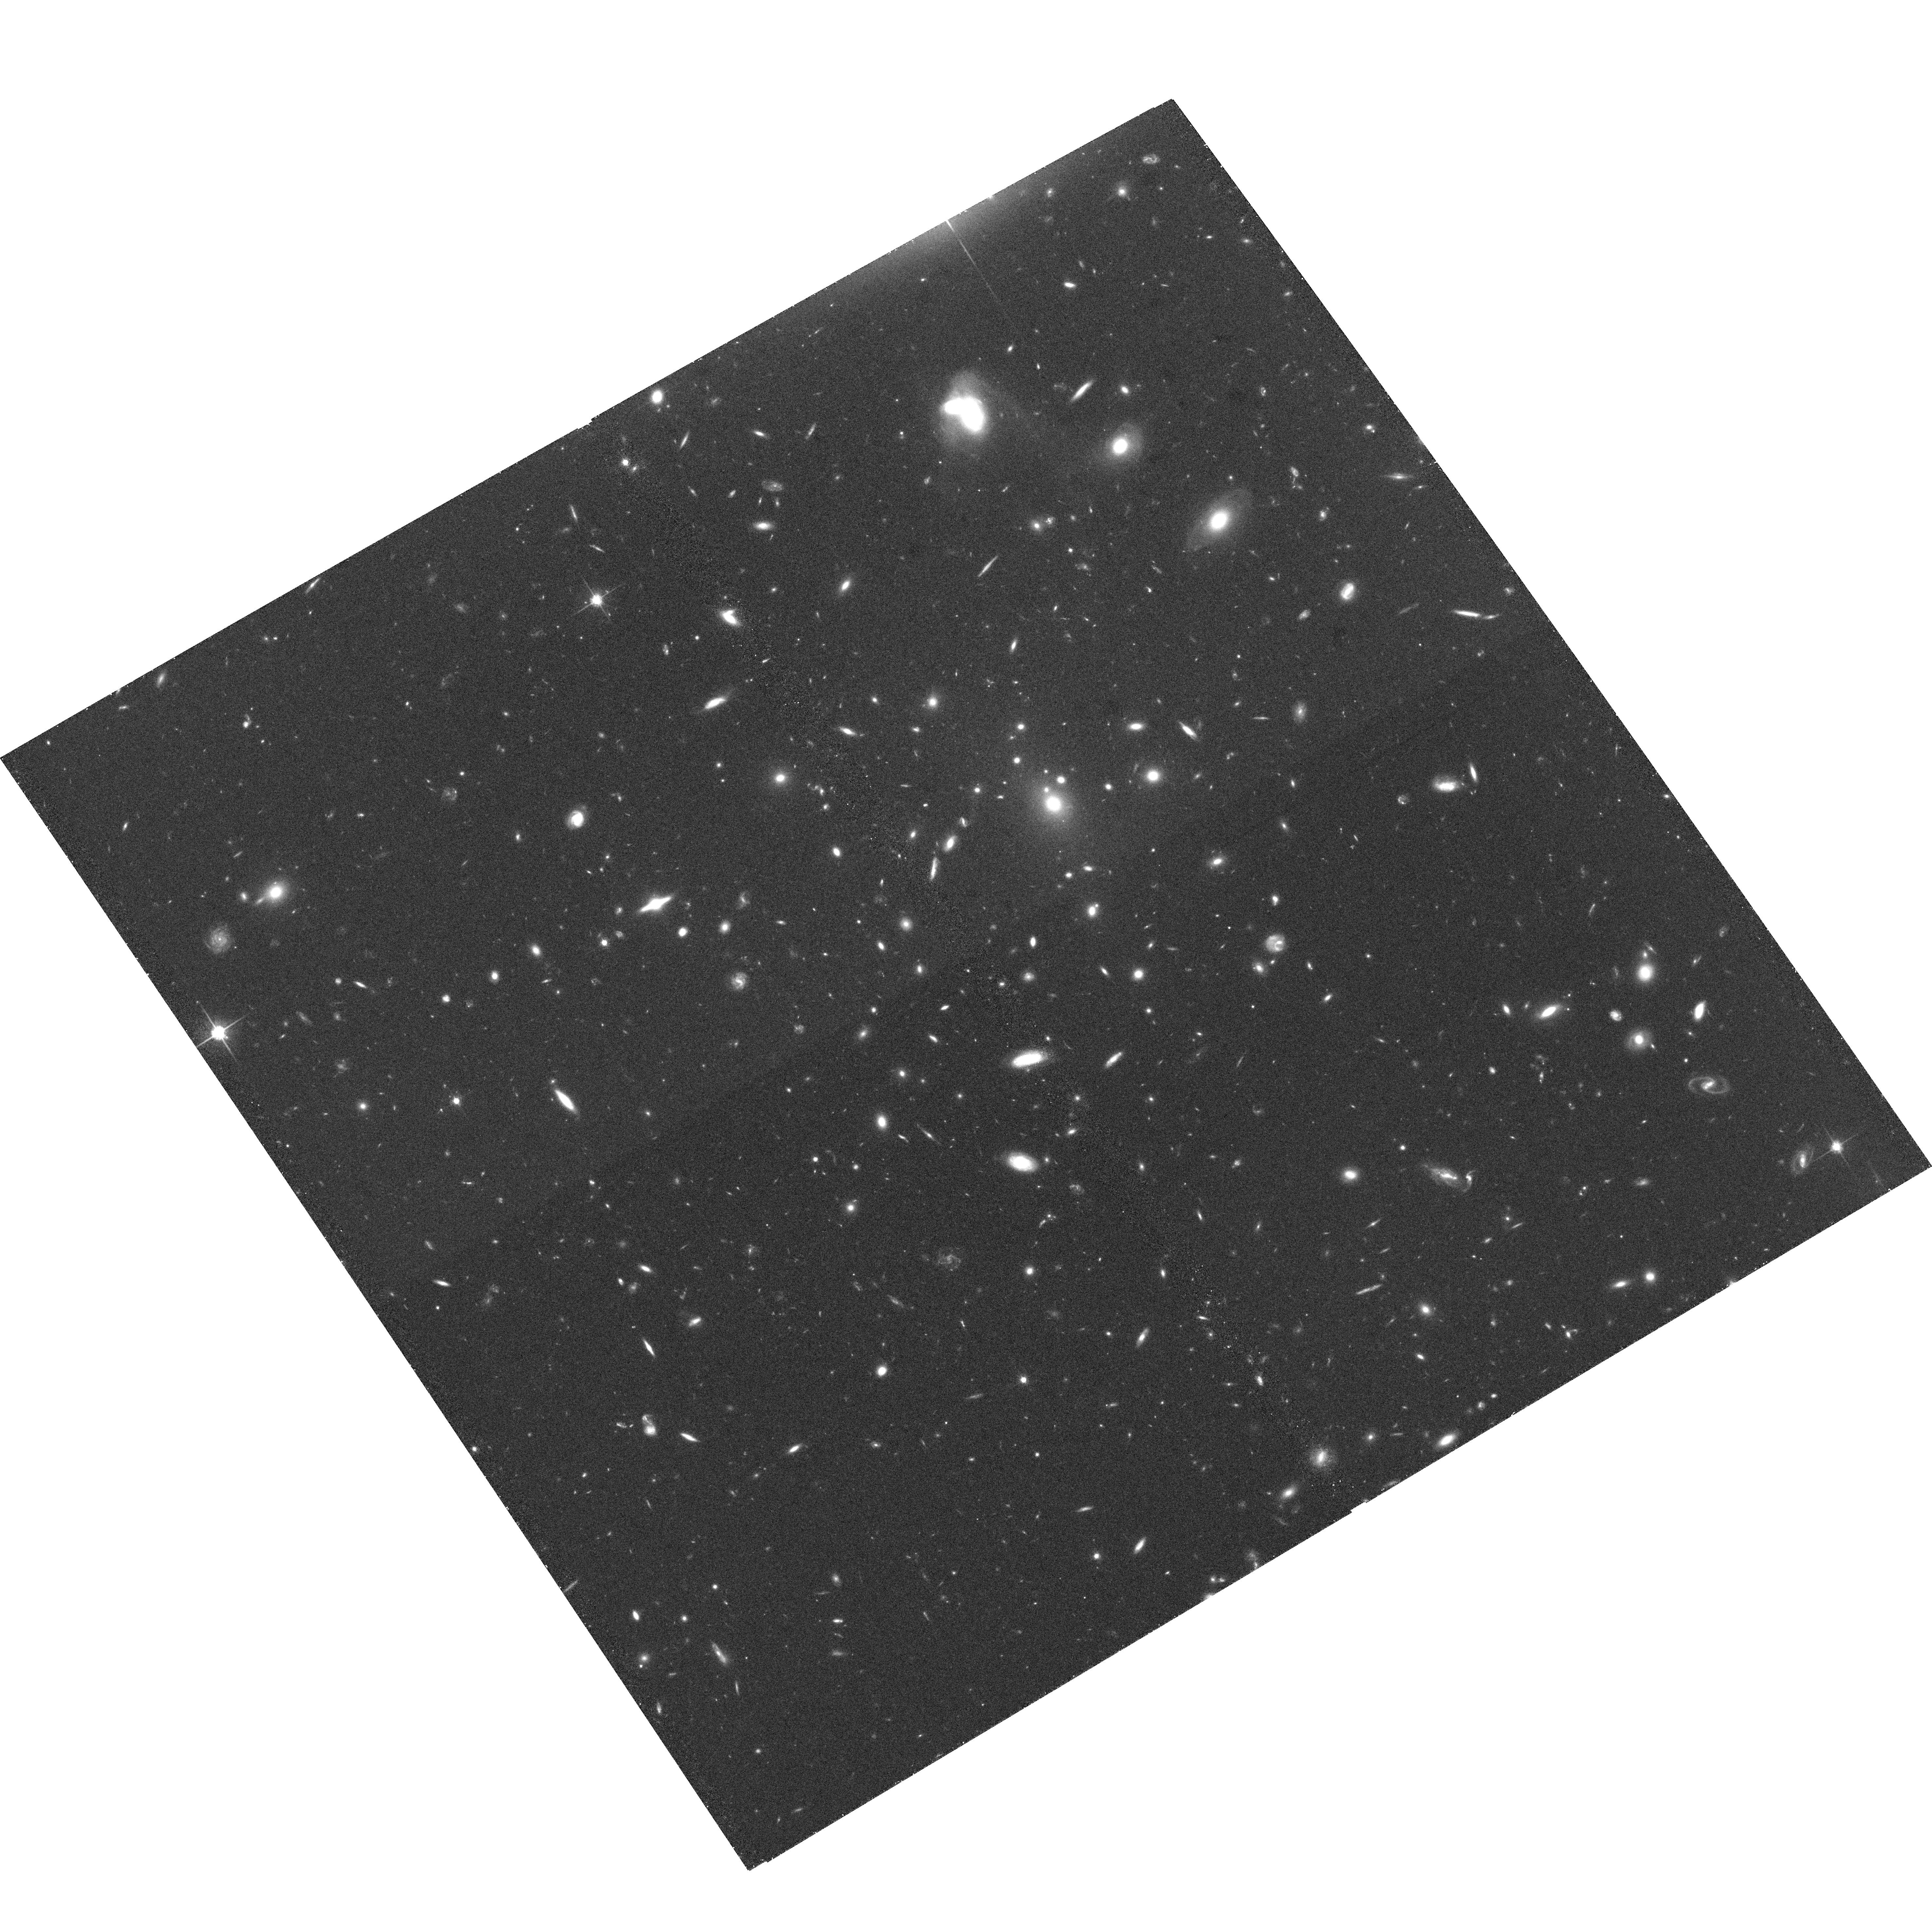
Target: RXJ1015.1+4931. Instrument: ACS/WFC. Filter: F814W. Exposure: 38 min. Observation ID: hst_10490_33_acs_wfc_f814w_j9cn33

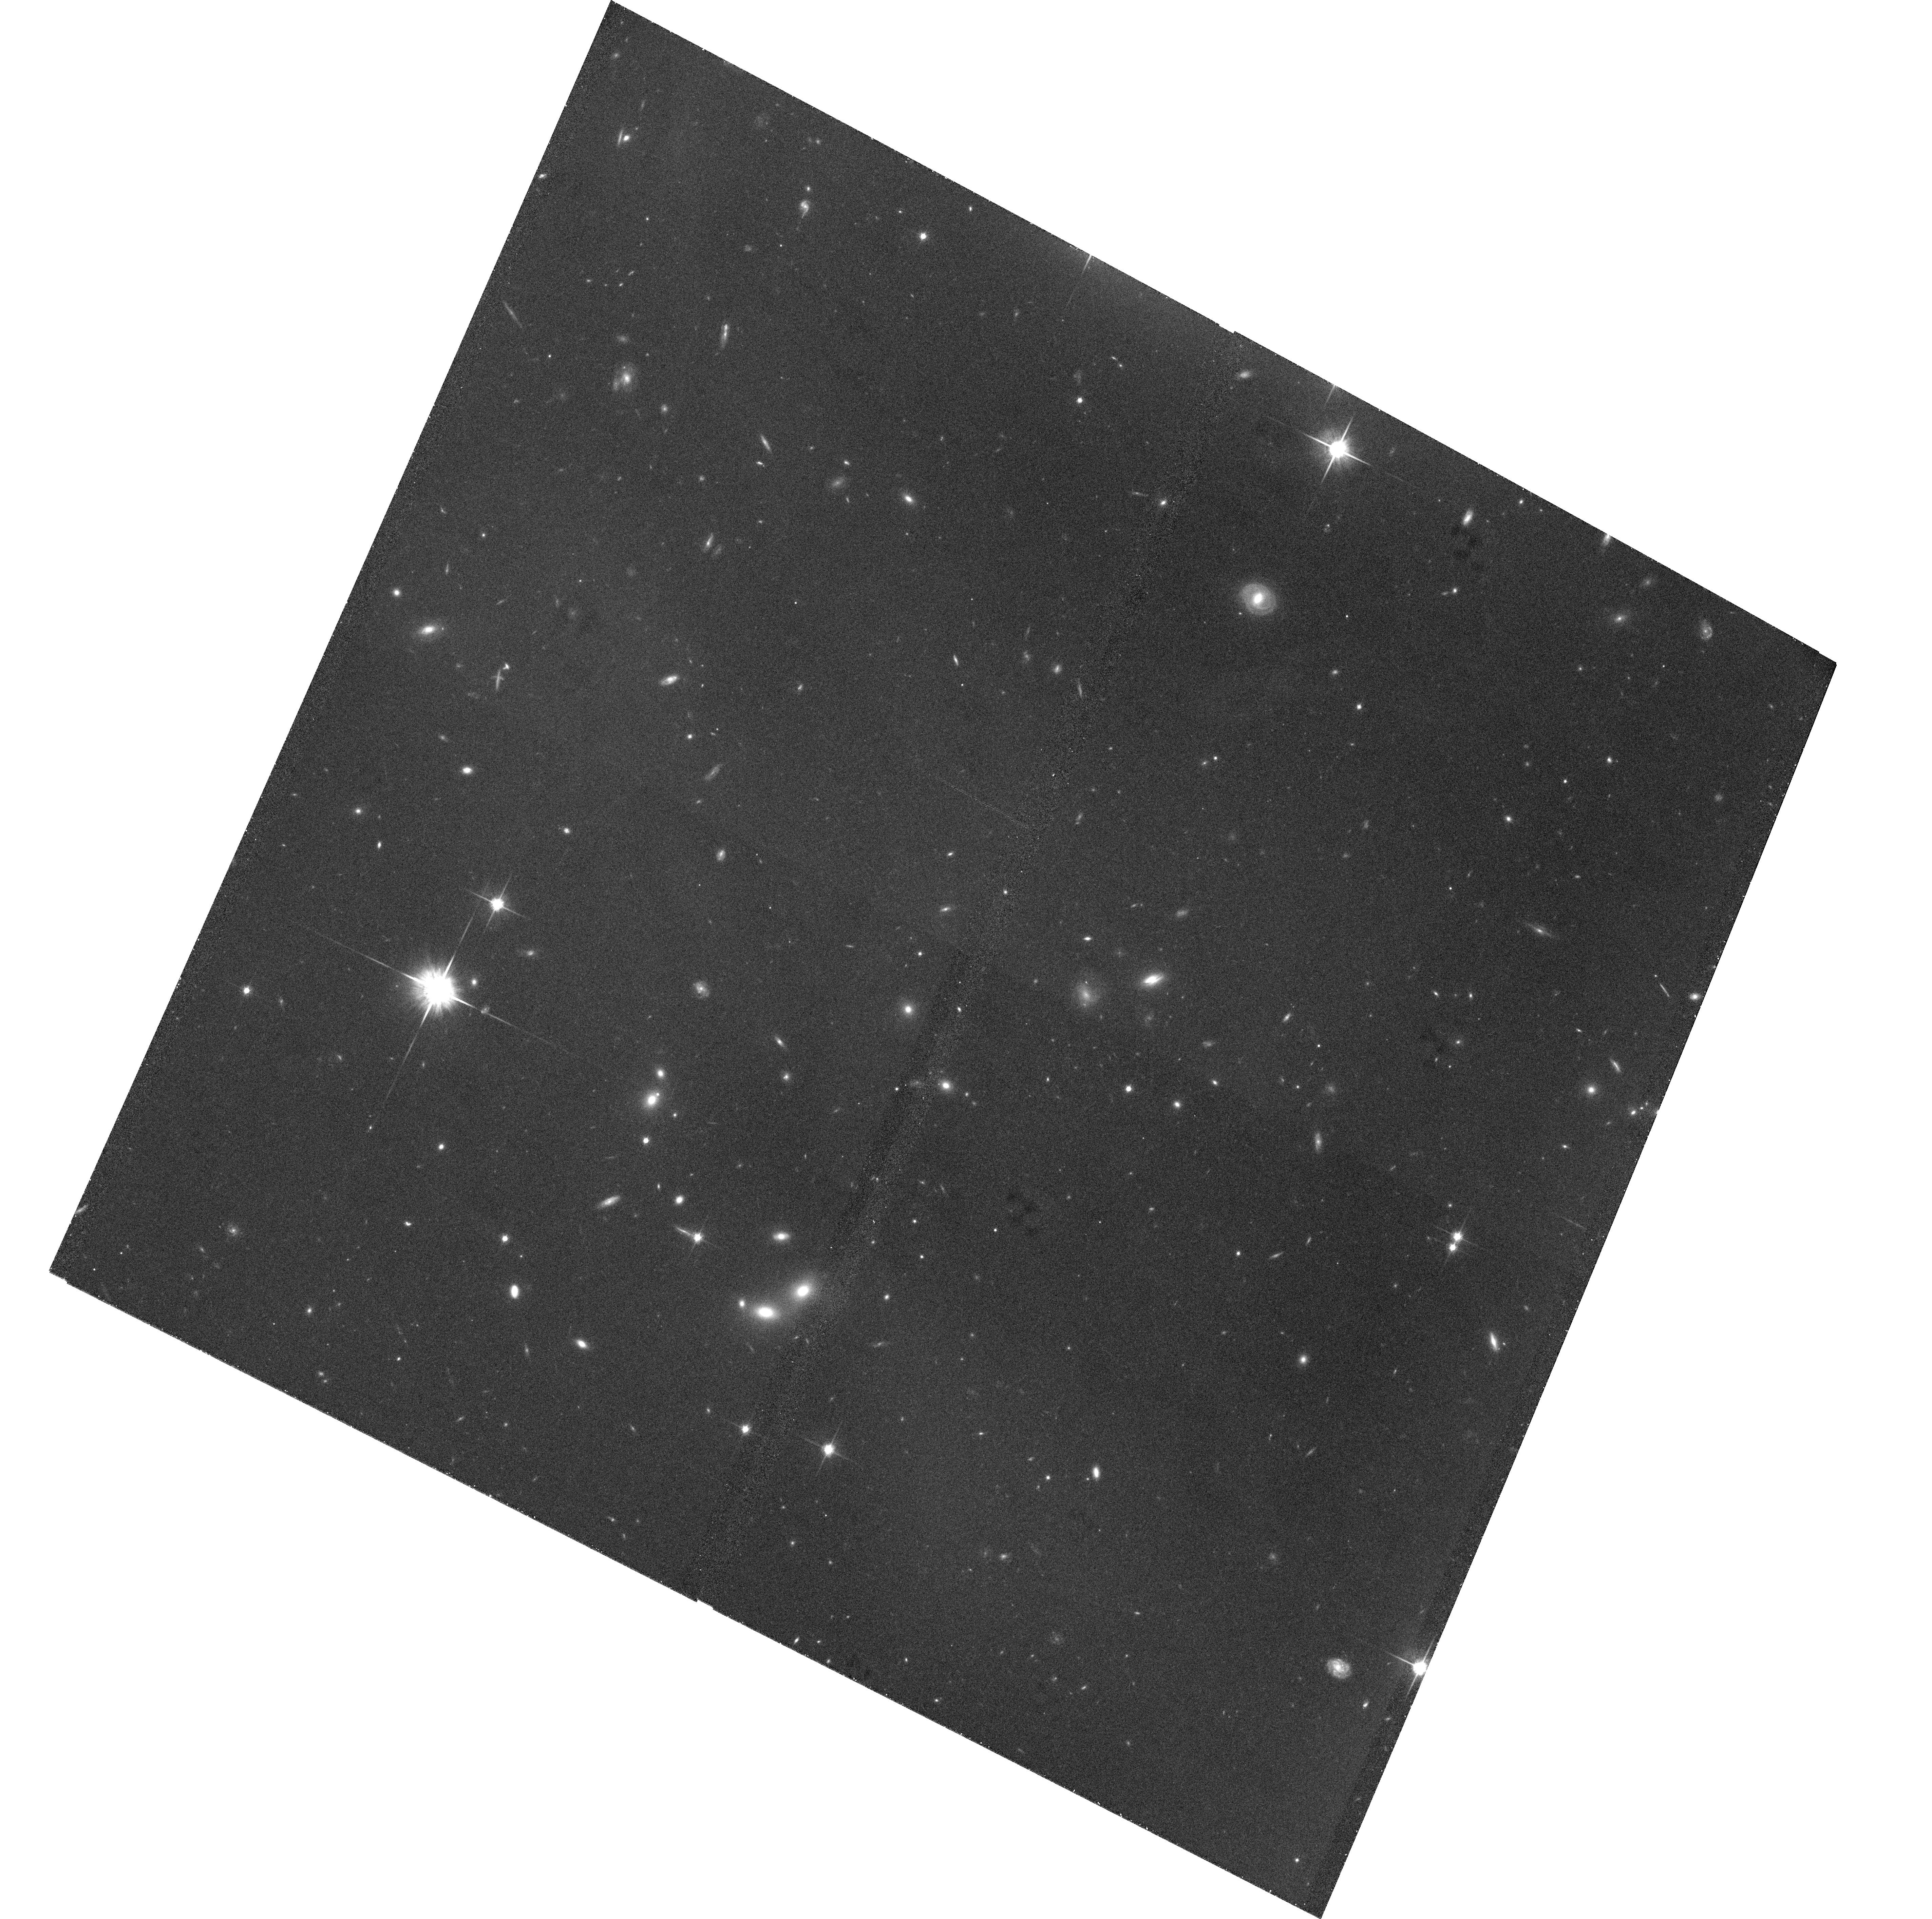
Target: RXJ0826.1+2625. Instrument: ACS/WFC. Filter: F814W. Exposure: 36 min. Observation ID: hst_10490_15_acs_wfc_f814w_j9cn15

A Snapshot Survey of a Complete Sample of X-ray Luminous Galaxy Clusters from Redshift 0.3 to 0.7 (PI: Donahue, Megan)

We propose to extend a public, uniform imaging survey of a well-studied, complete, and homogeneous sample of X-ray clusters. The sample of 72 clusters spans the redshift range between 0.3-0.7 and almost 2 orders of magnitude of X-ray luminosity, with a median luminosity of 10^44 erg/s (0.5-2.0 keV). These snapshots will be used to obtain a fair census of the morphologies of cluster galaxies in the cores of intermediate redshift clusters, to detect radial and tangential arc candidates, to detect optical jet candidates, and to provide an approximate estimate of the shear signal of the clusters themselves and a potential assessment of the contribution of large scale structure to lensing shear.